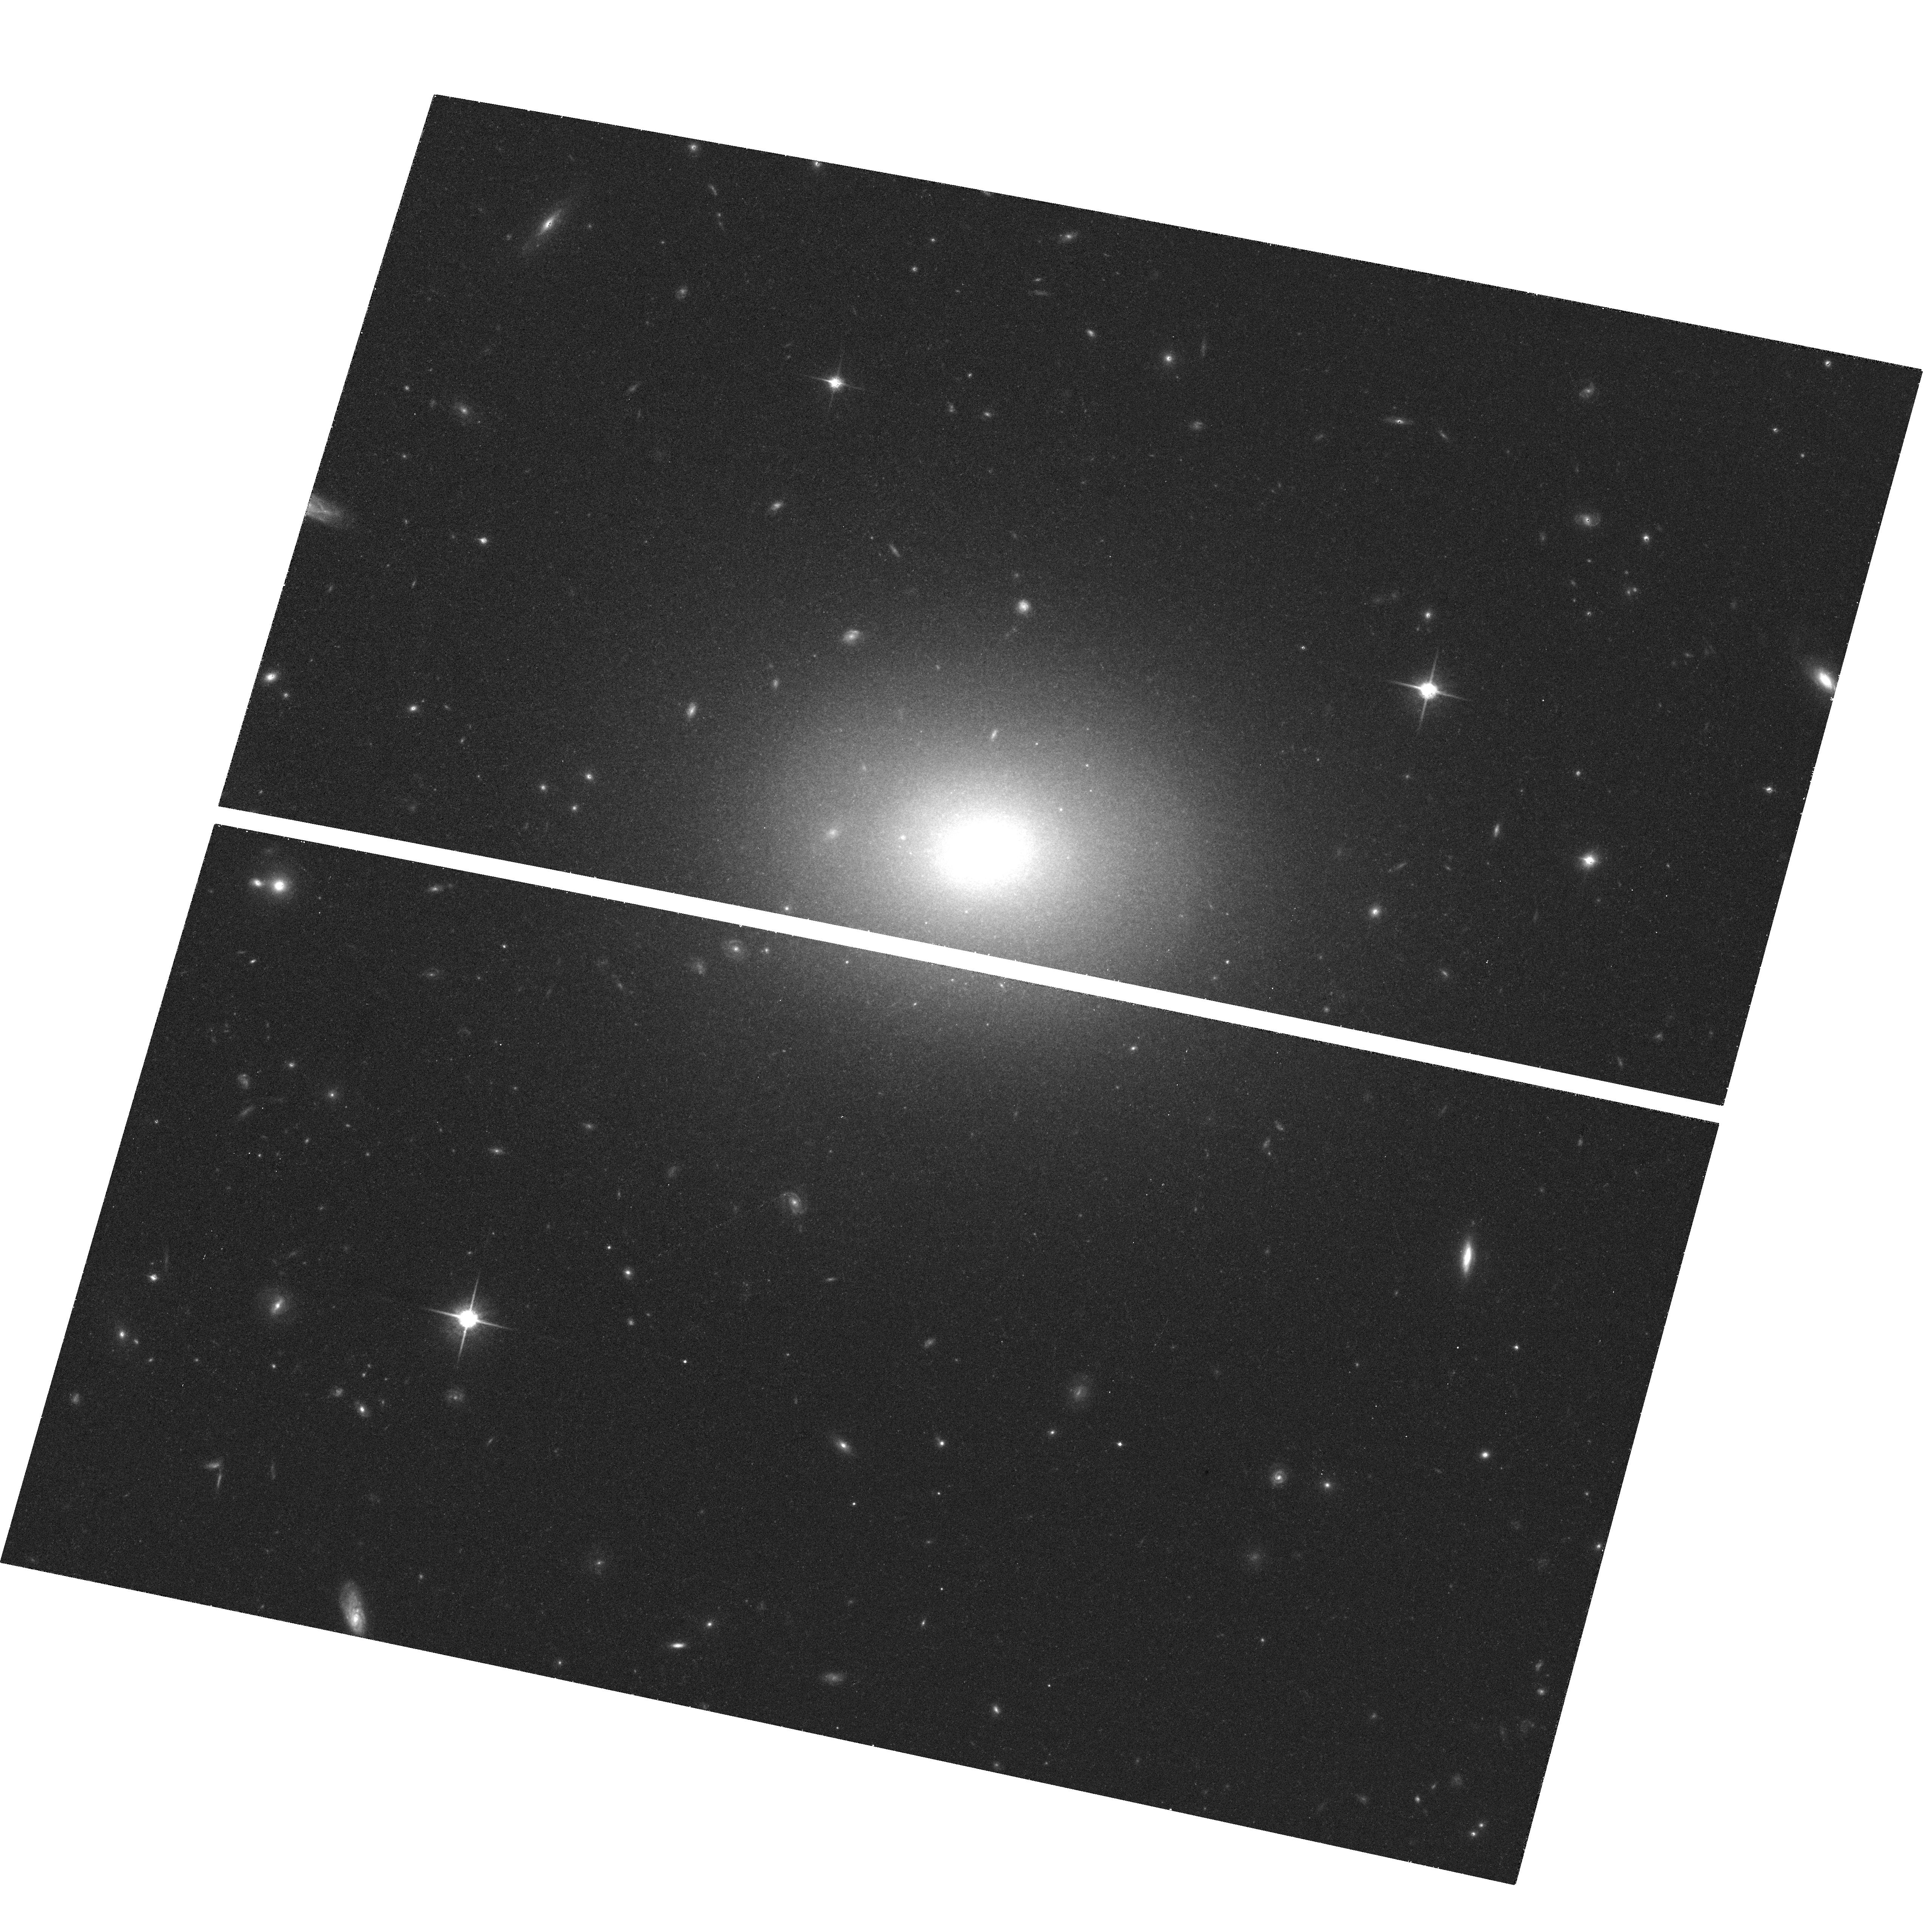
Target: FCC43
Instrument: ACS/WFC
Filter: F850LP
Exposure: 20 min
Observation ID: hst_10217_16_acs_wfc_f850lp_j90x16

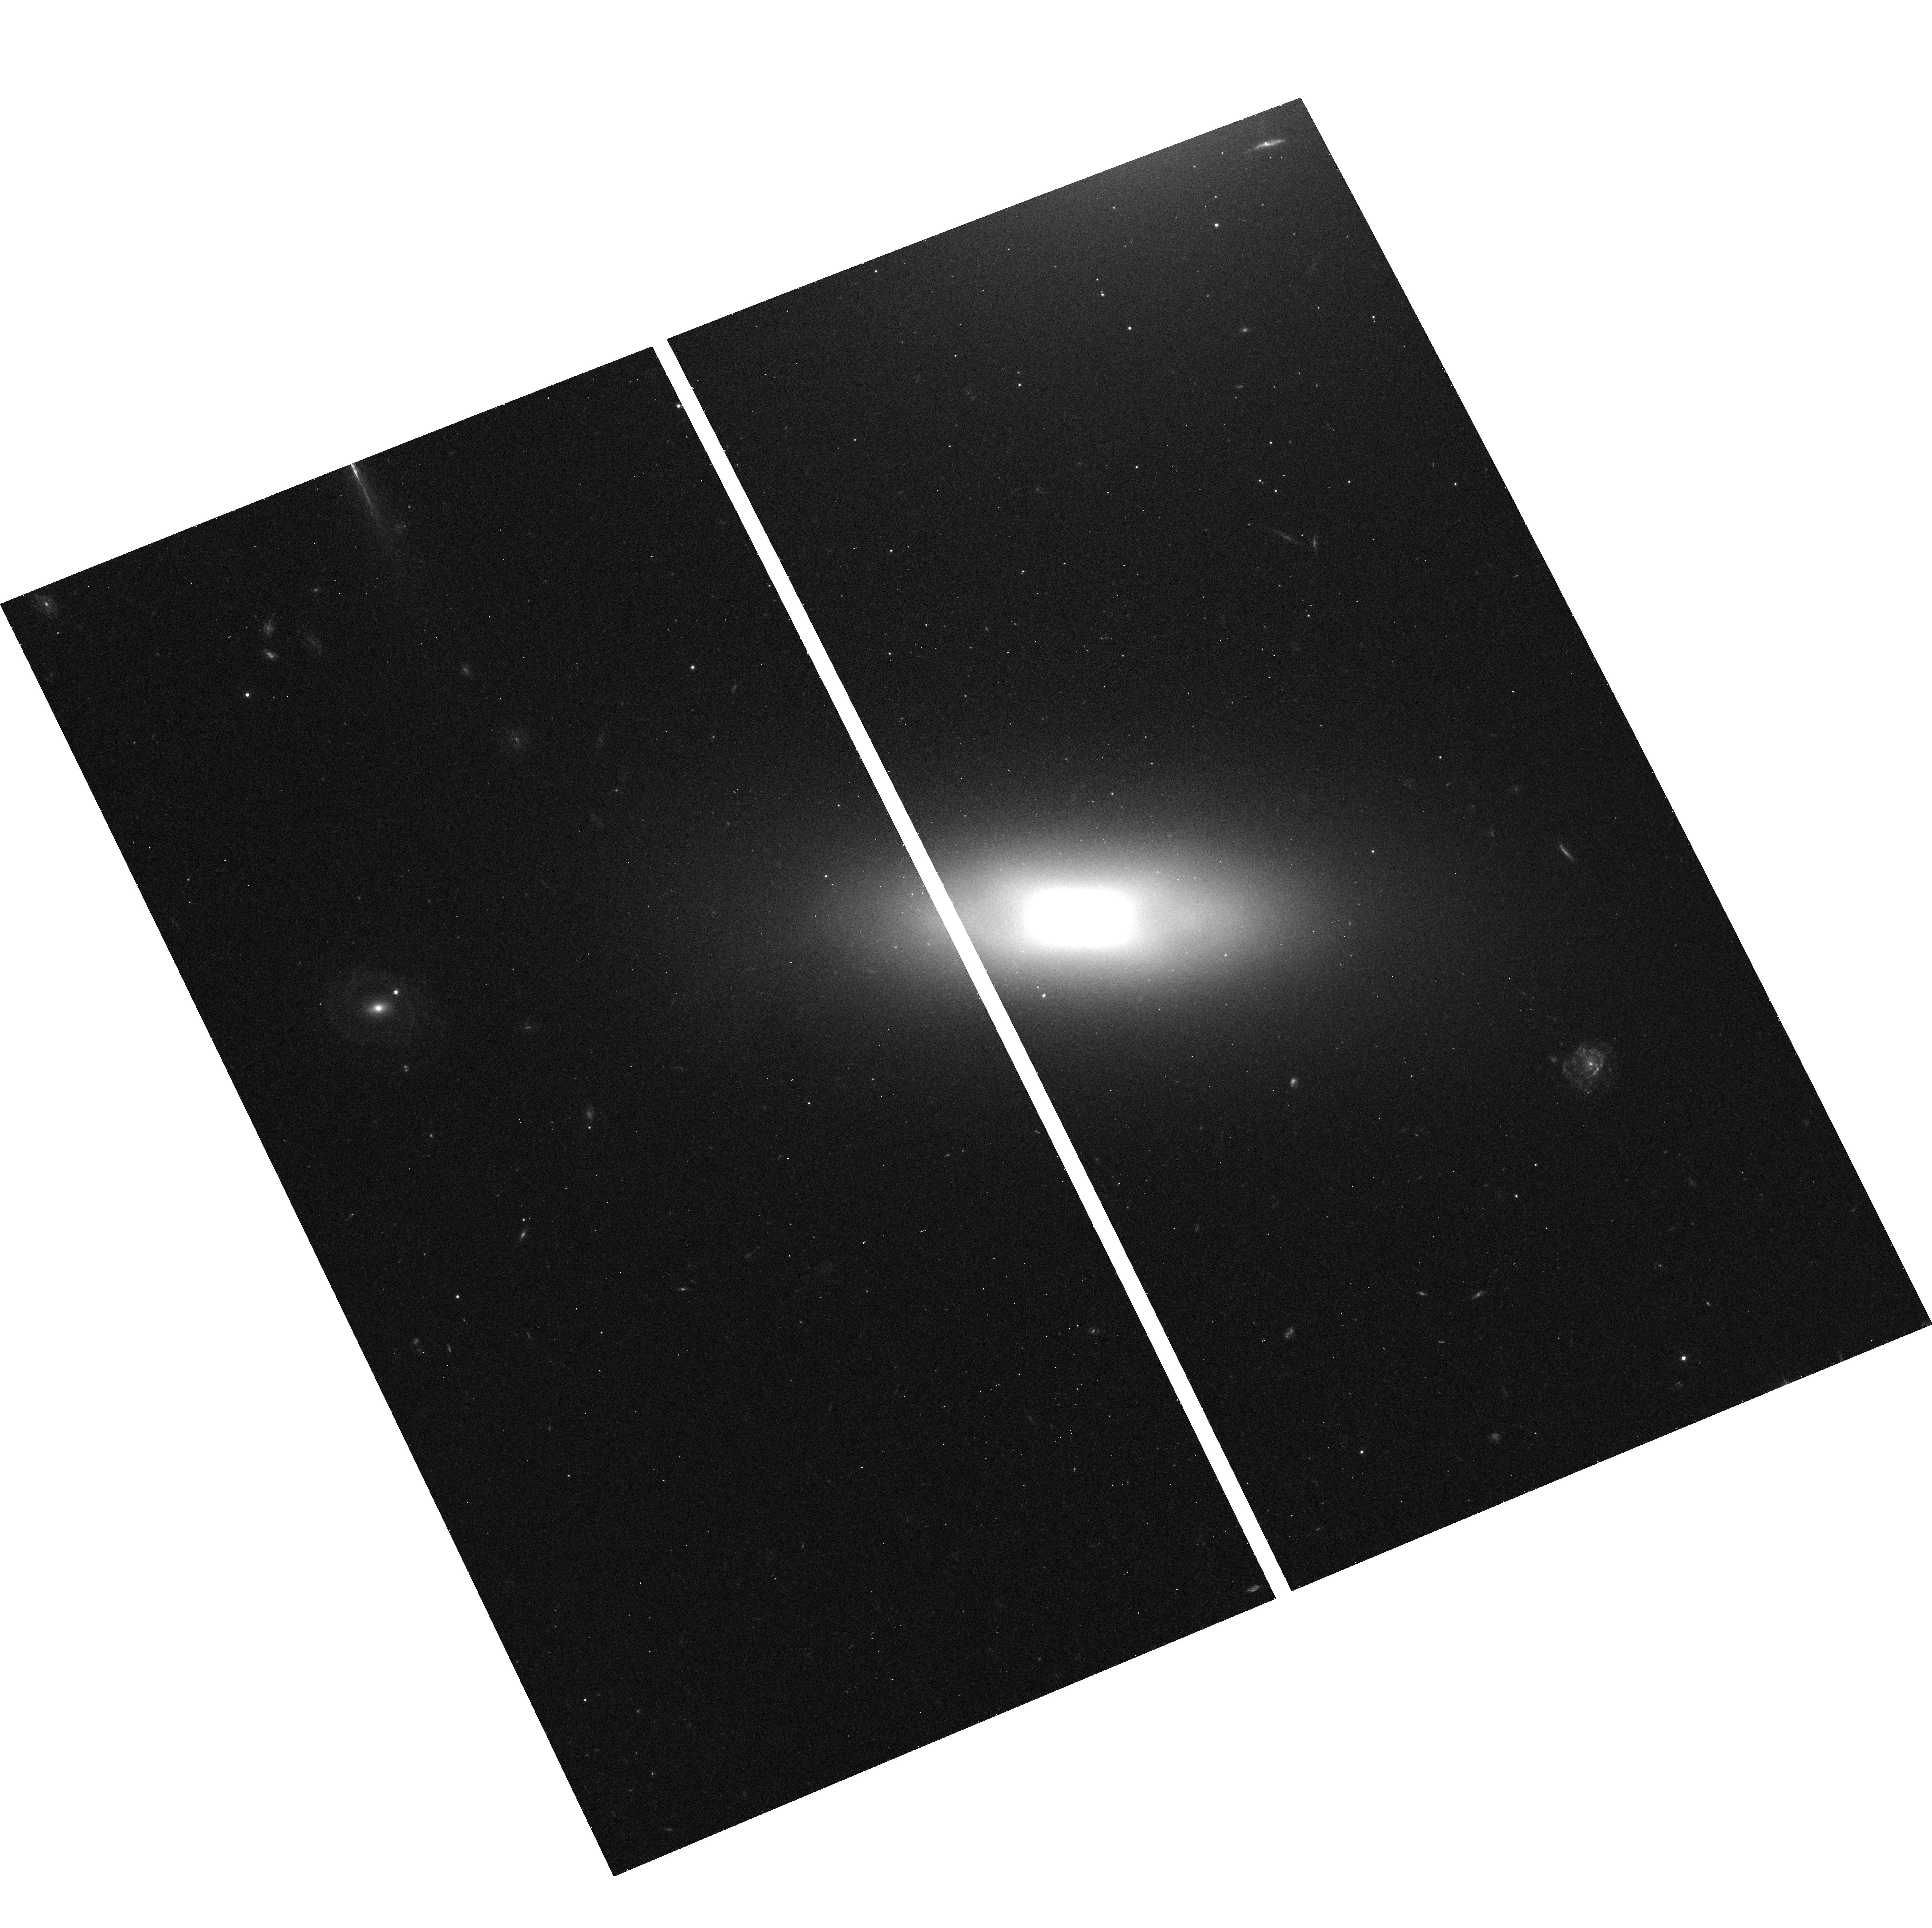
Target: FCC148
Instrument: ACS/WFC
Filter: F475W
Exposure: 13 min
Observation ID: hst_10217_20_acs_wfc_f475w_j90x20

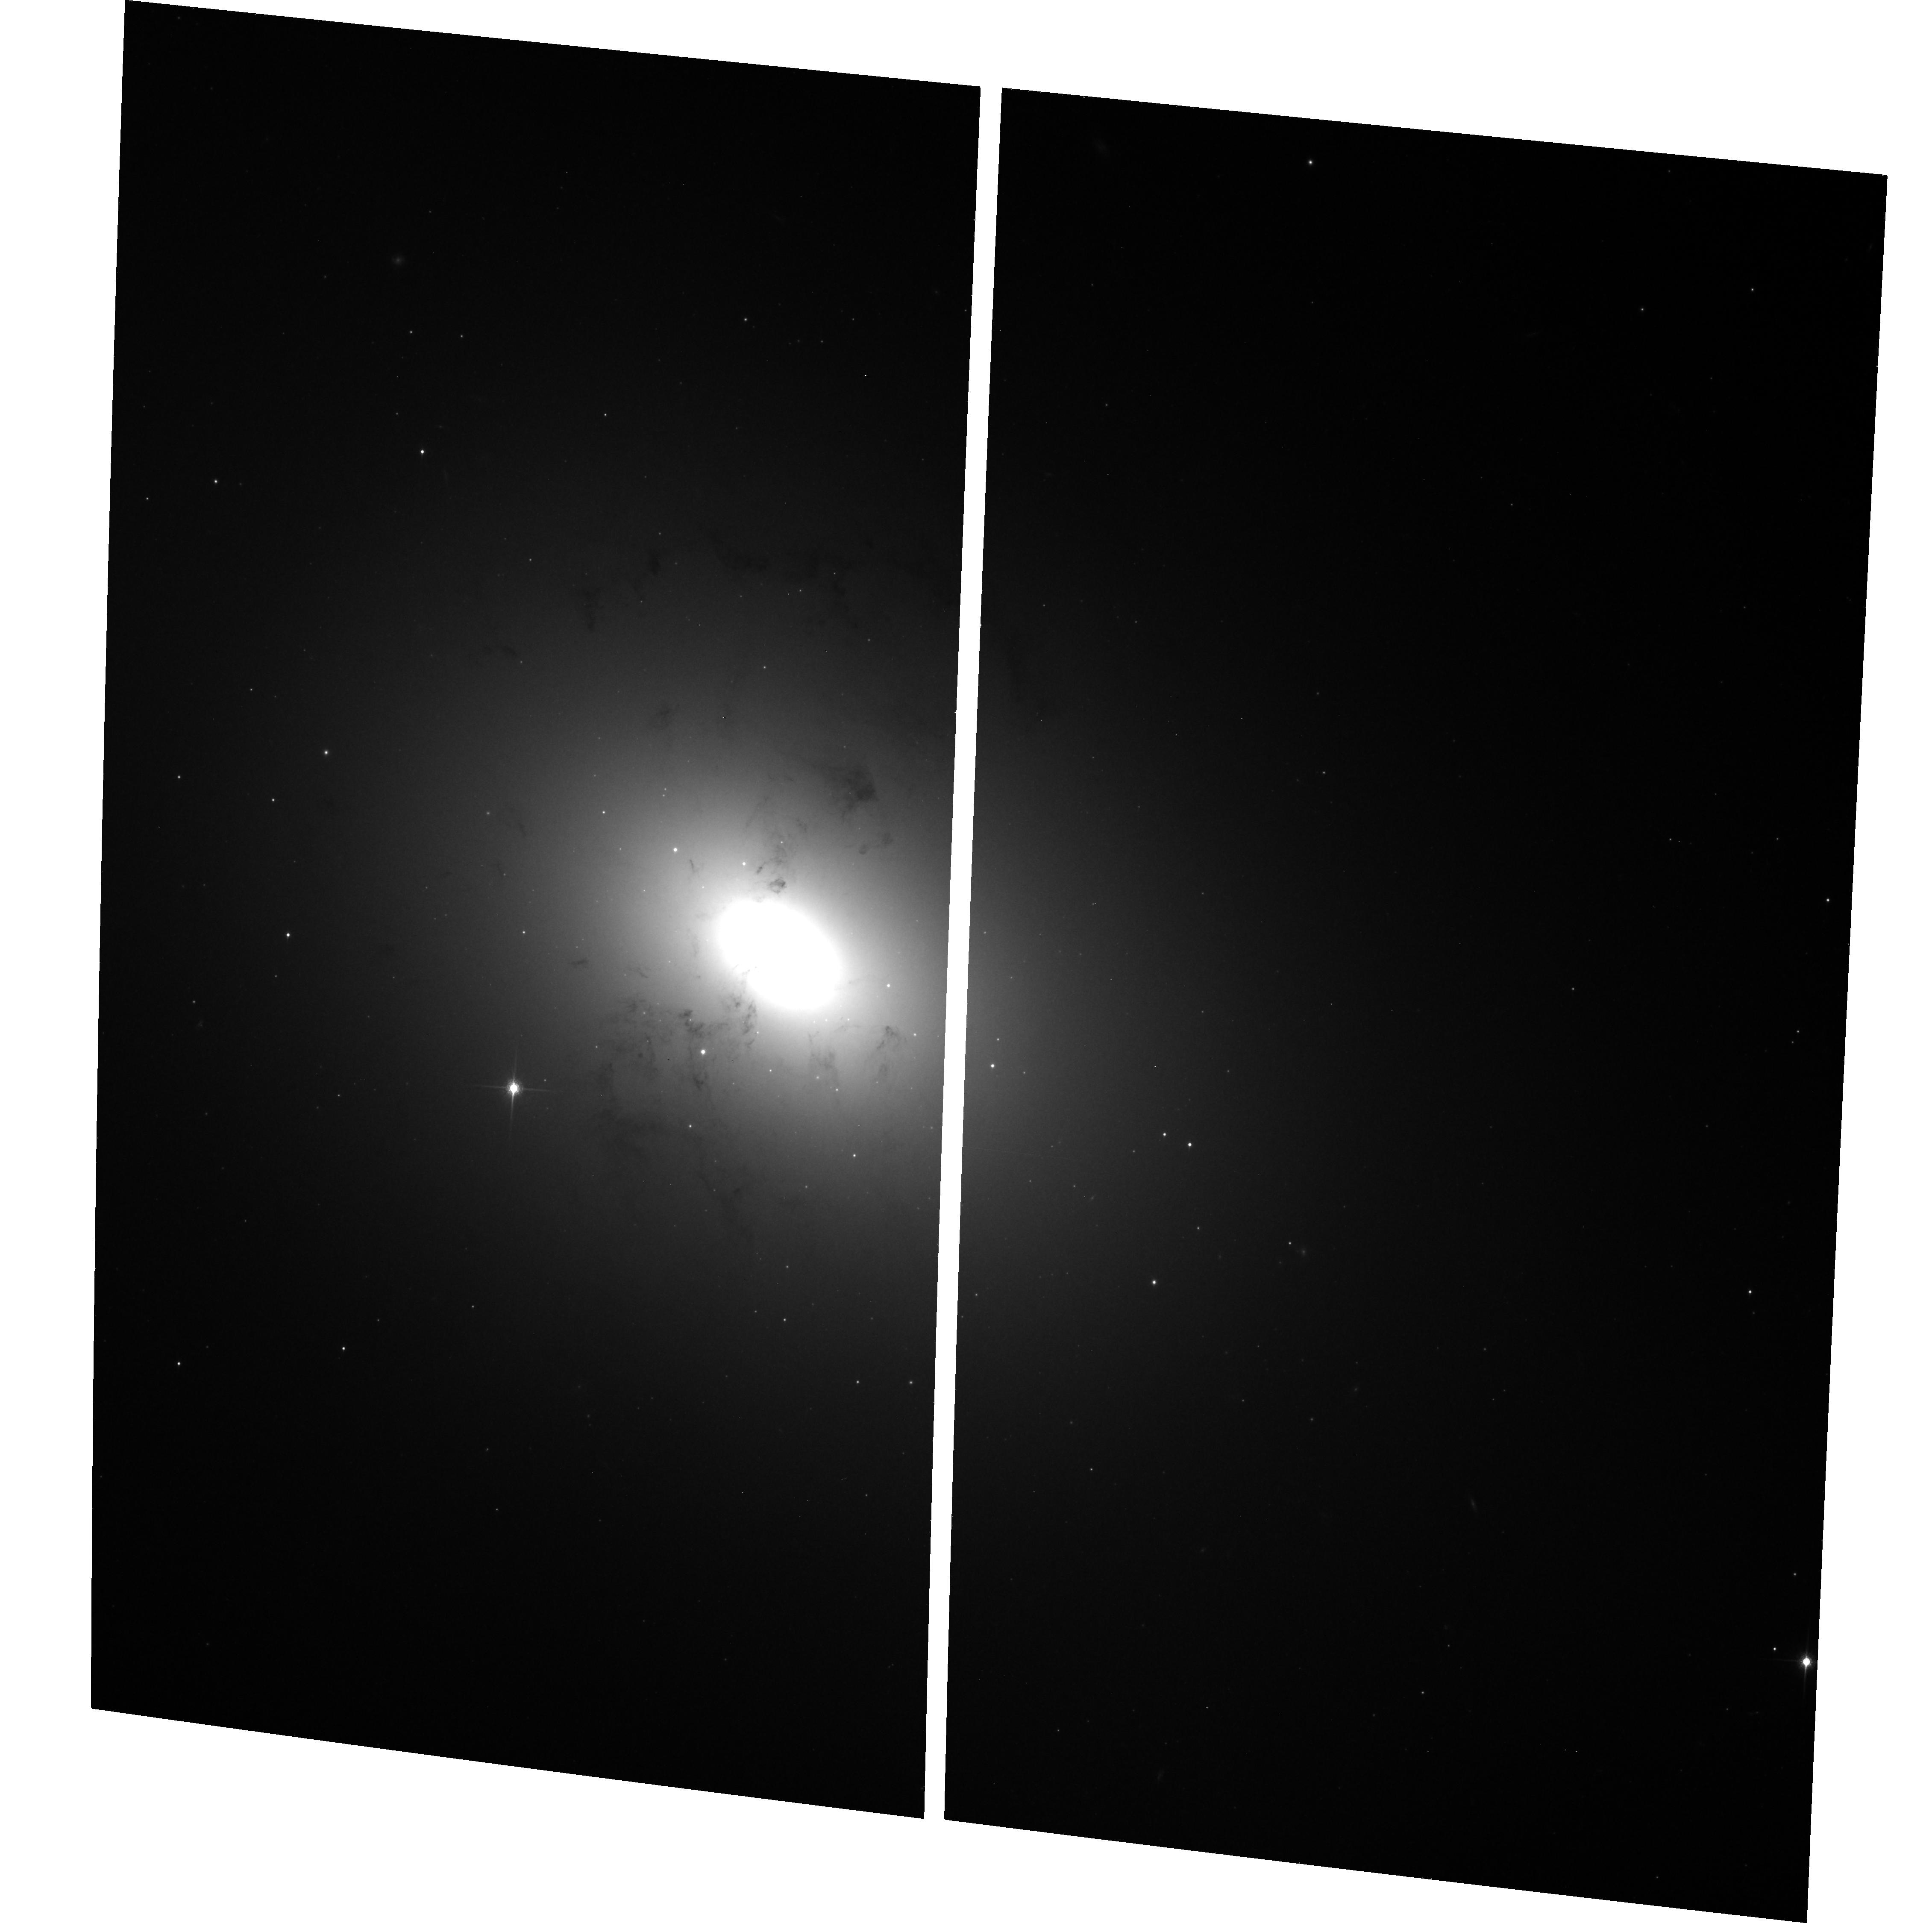
Target: FCC21
Instrument: ACS/WFC
Filter: F850LP
Exposure: 20 min
Observation ID: hst_10217_01_acs_wfc_f850lp_j90x01

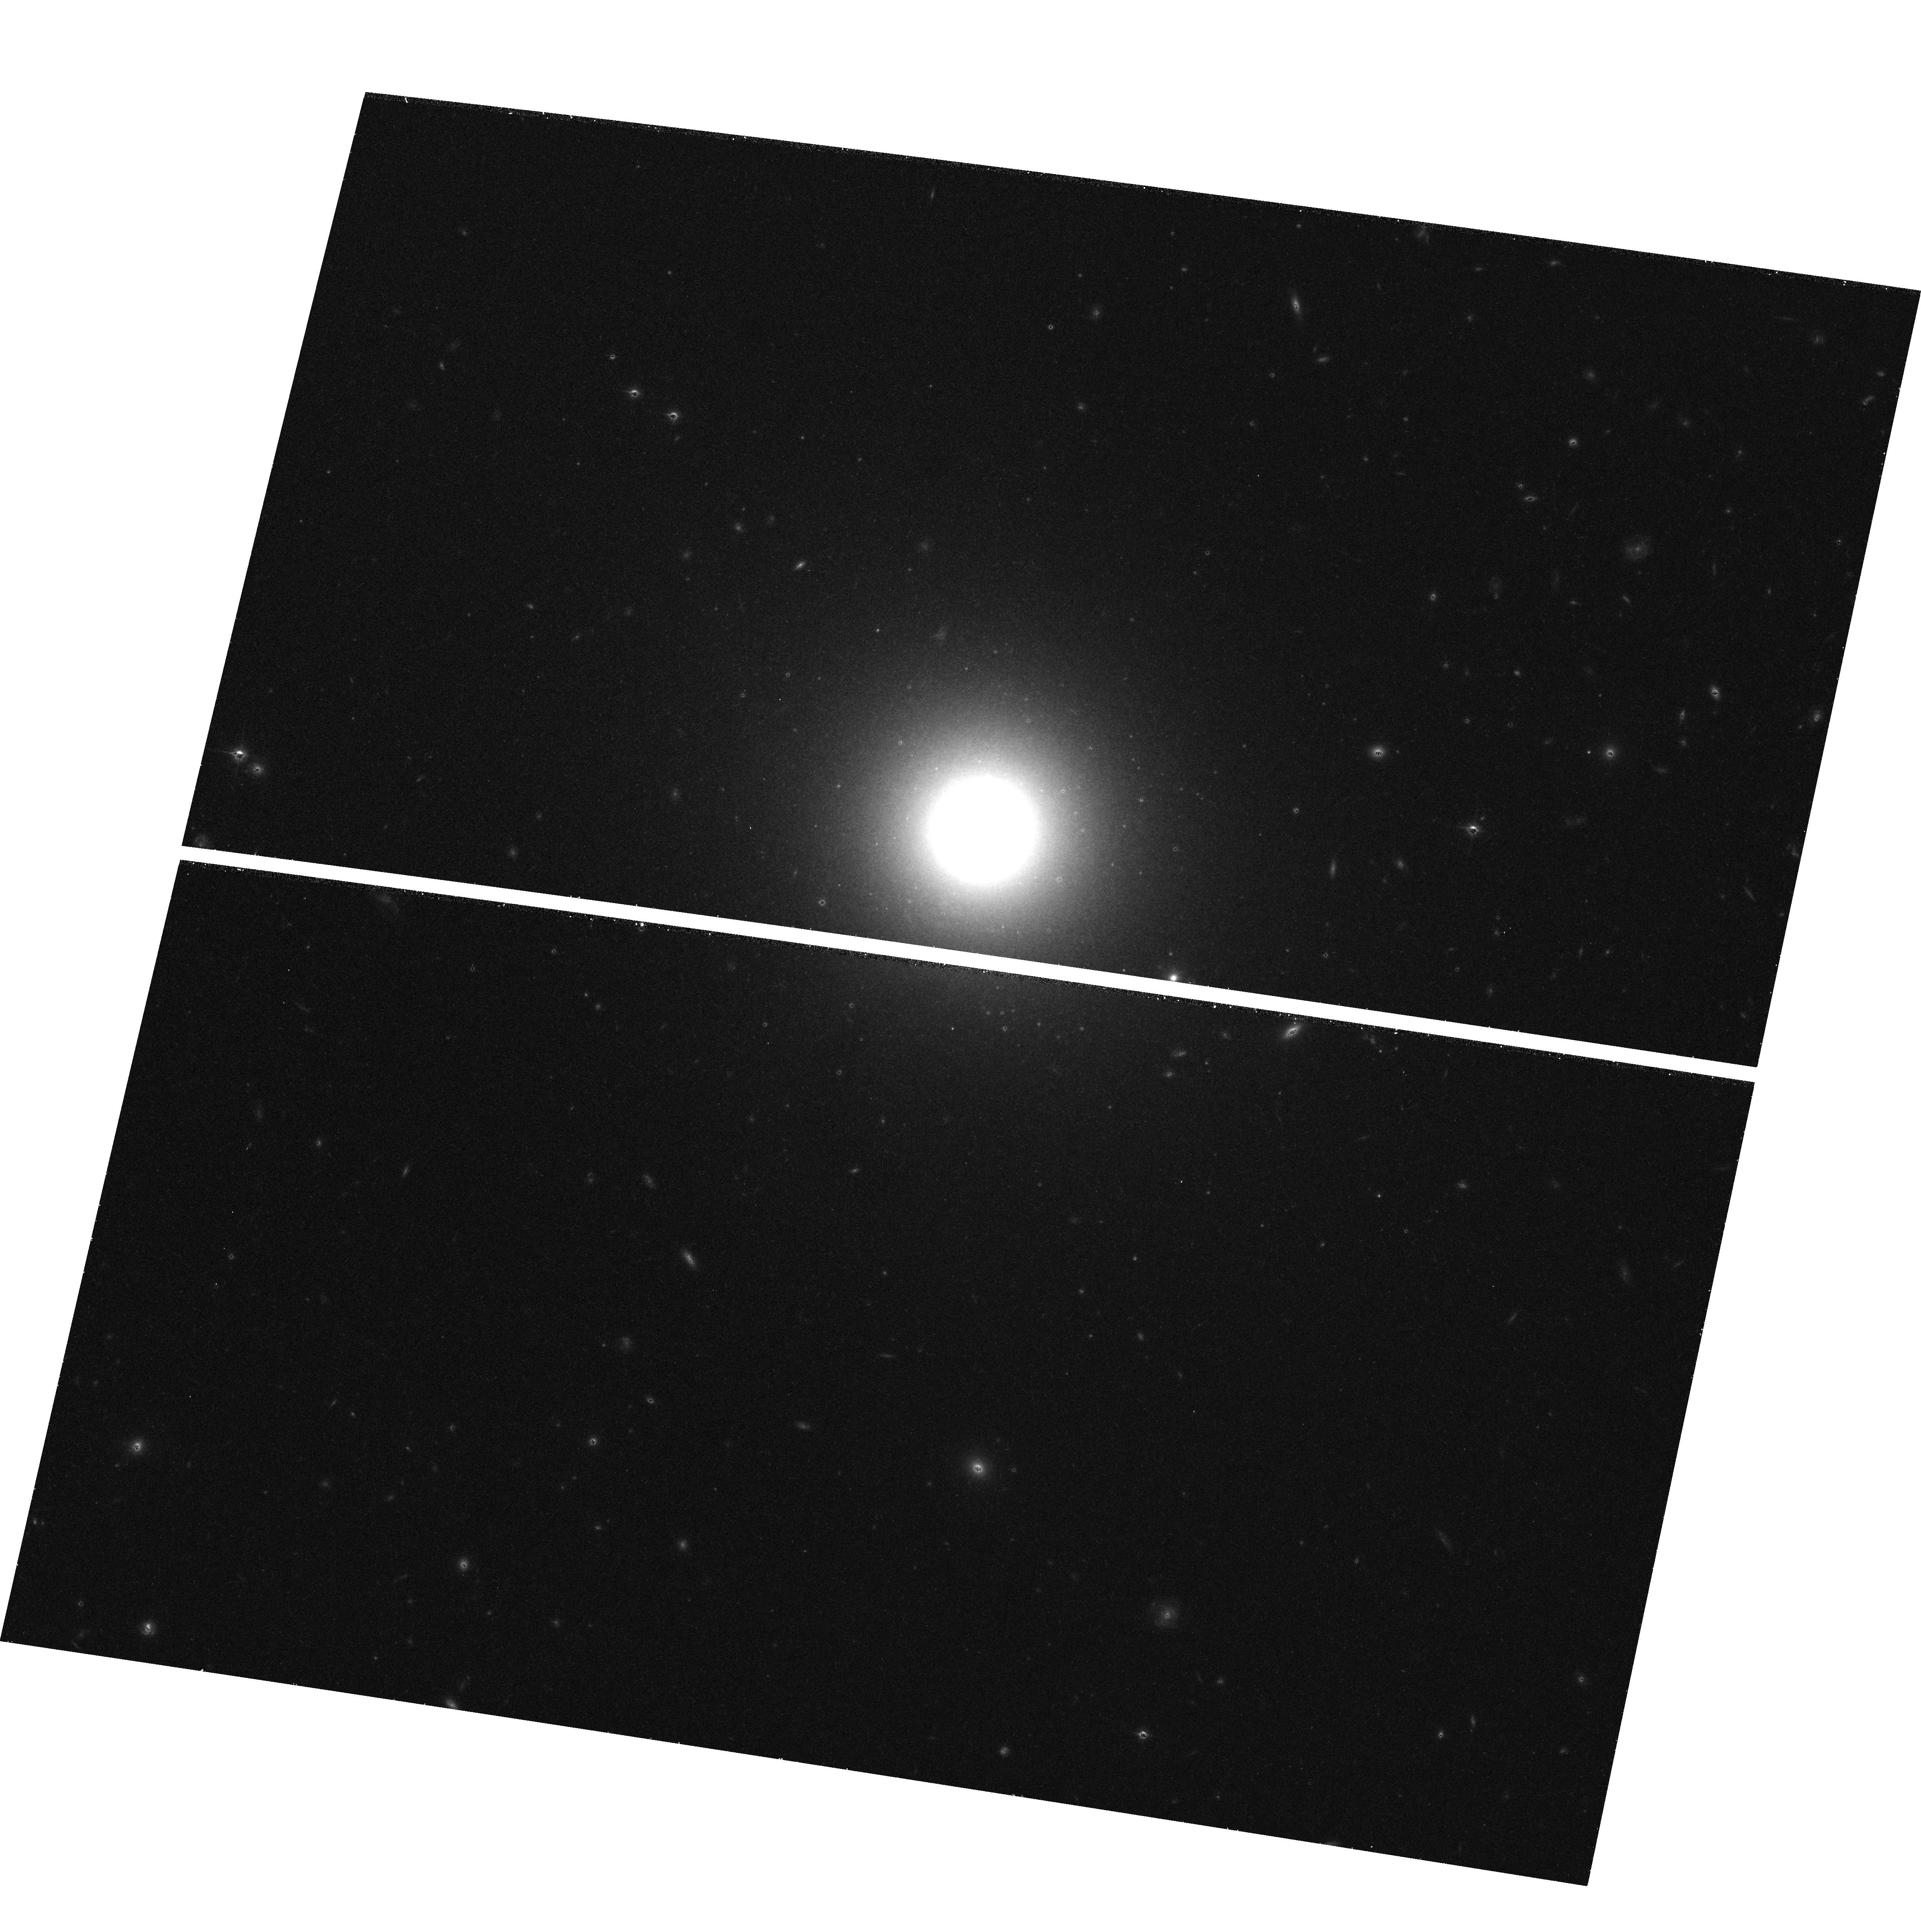
Target: FCC249
Instrument: ACS/WFC
Filter: F850LP
Exposure: 20 min
Observation ID: hst_10217_19_acs_wfc_f850lp_j90x19

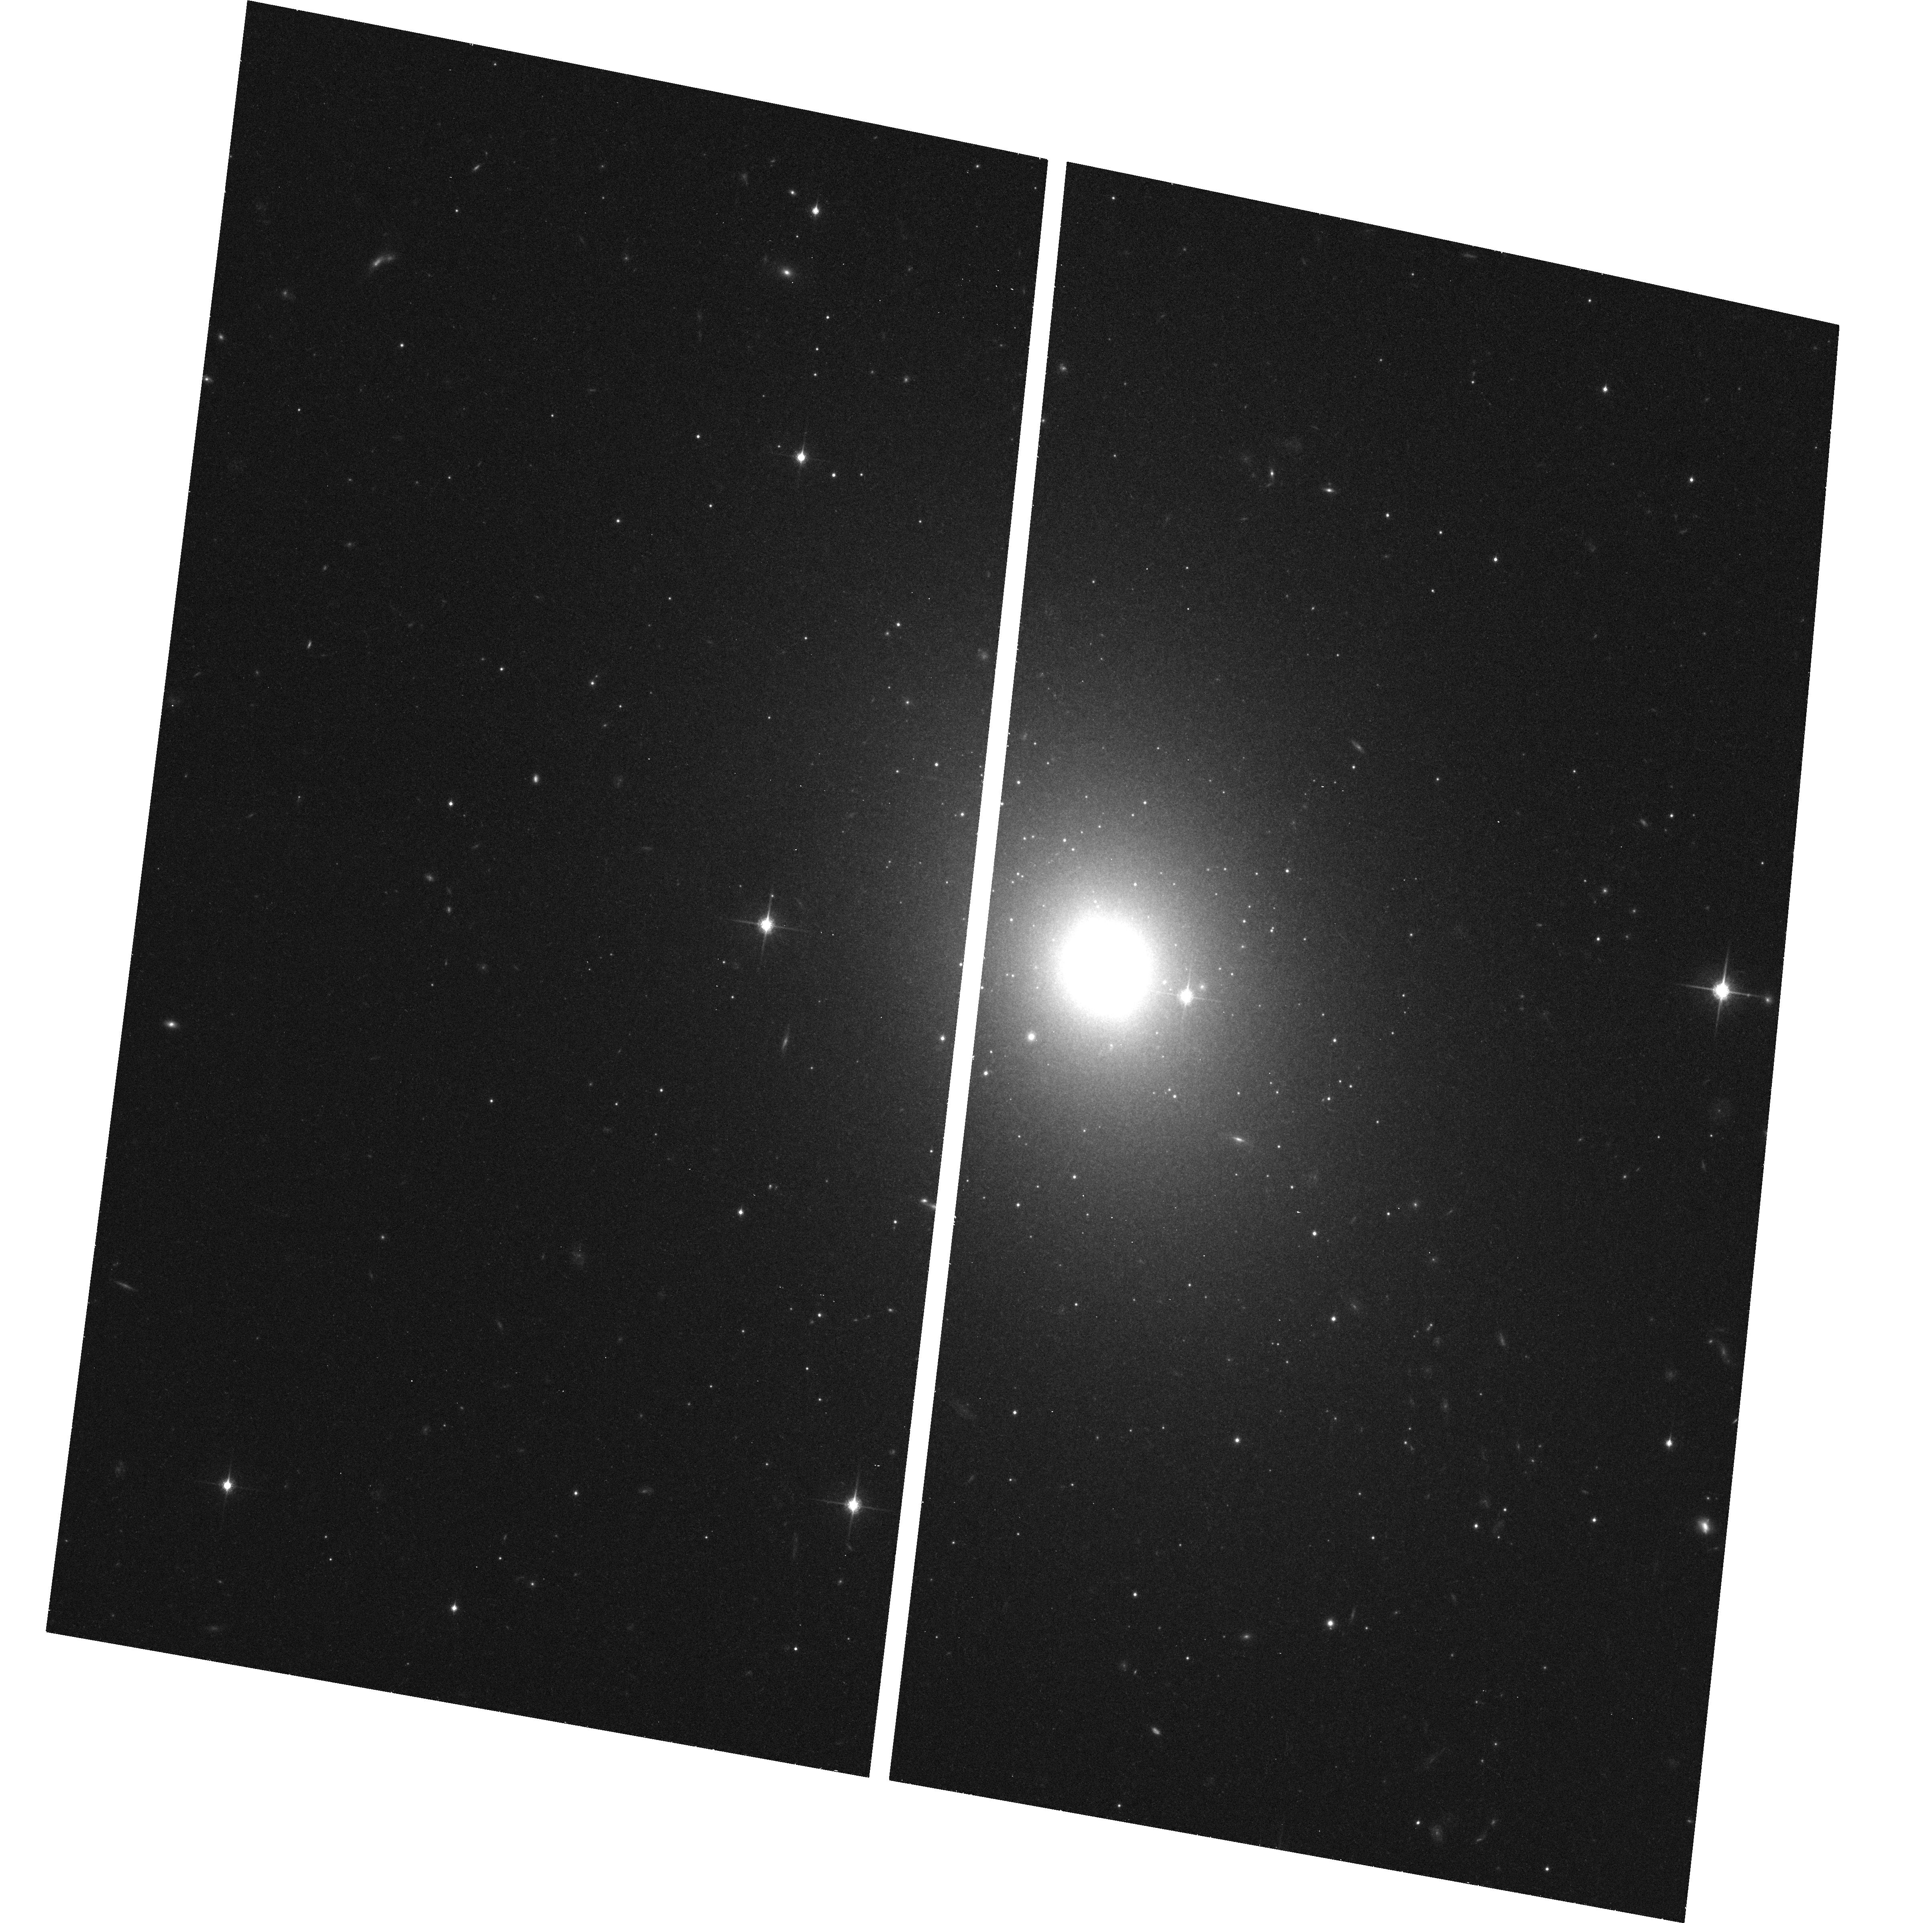
Target: FCC47
Instrument: ACS/WFC
Filter: F850LP
Exposure: 20 min
Observation ID: hst_10217_15_acs_wfc_f850lp_j90x15

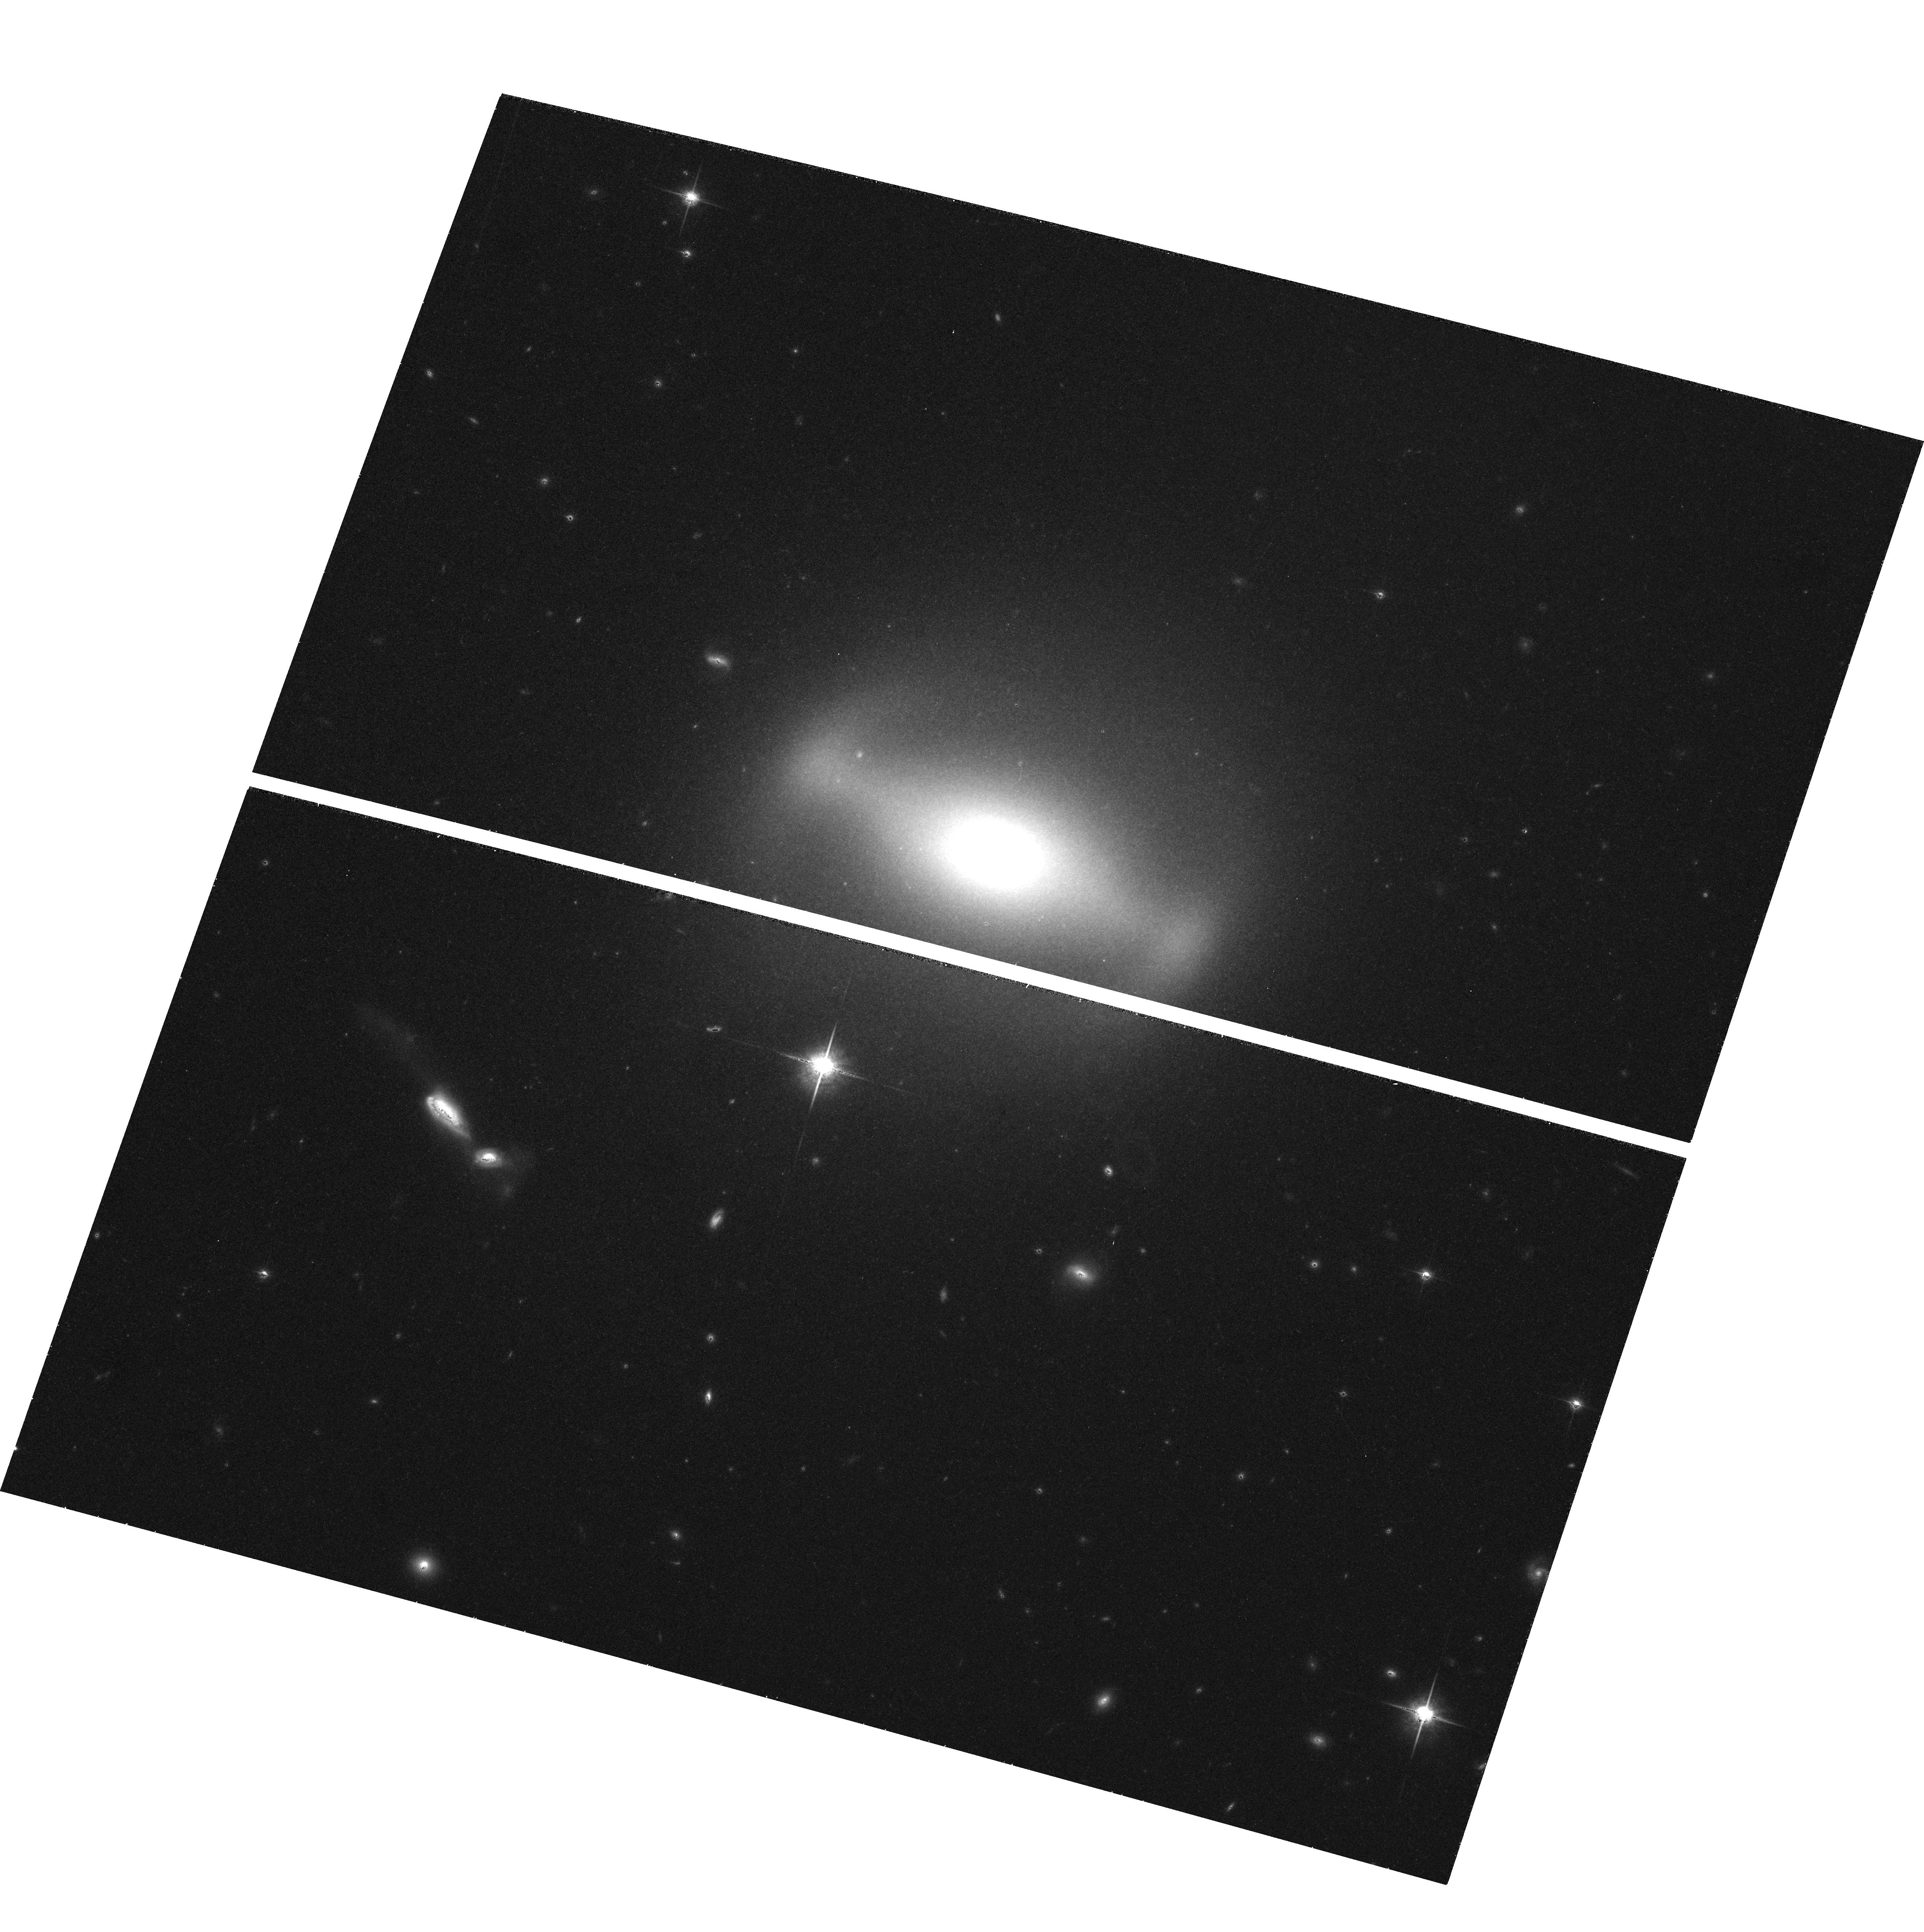
Target: FCC310
Instrument: ACS/WFC
Filter: F850LP
Exposure: 20 min
Observation ID: hst_10217_18_acs_wfc_f850lp_j90x18

The ACS Fornax Cluster Survey (PI: Jordan, Andres)

The two rich clusters nearest to the Milky Way, and the only large collections of early-type galaxies within ~ 25 Mpc, are the Virgo and Fornax Clusters. We propose to exploit the exceptional imaging capabilities of the ACS/WFC to carry out the most comprehensive imaging survey to date of early-type galaxies in Fornax: the ACS Fornax Cluster Survey. Deep ACS/WFC images -- in the F475W (g') and F850LP (z') bands -- will be acquired for 44 E, S0, dE, dE, N and dS0 cluster members. In Cycle 11, we initiated a similar program targeting early-type galaxies in the Virgo Cluster (the ACS Virgo Cluster Survey; GO-9401). Our proposed survey of Fornax would yield an extraordinary dataset which would complement that already in hand for Virgo, and allow a definitive study of the role played by environment in the structure, formation and evolution of early-type galaxies and their globular cluster systems, nuclei, stellar populations, dust content, nuclear morphologies and merger histories. It would also be a community resource for years to come and, together with the ACS Virgo Cluster Survey, constitute one of the lasting legacies of HST.